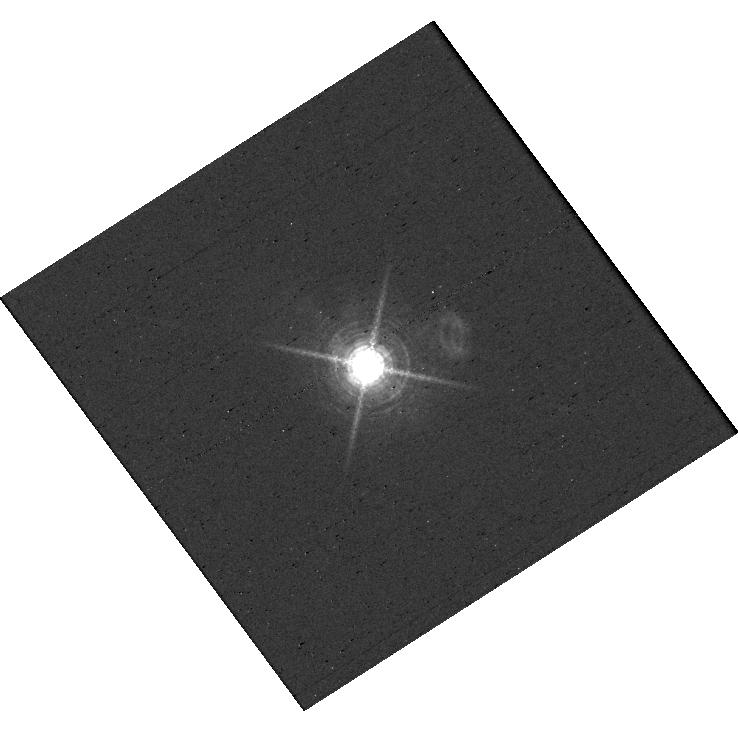
Target: V-AB-AUR
Instrument: WFC3/UVIS
Filter: F656N
Exposure: 2 min
Observation ID: hst_17168_d0_wfc3_uvis_f656n_ieyod0

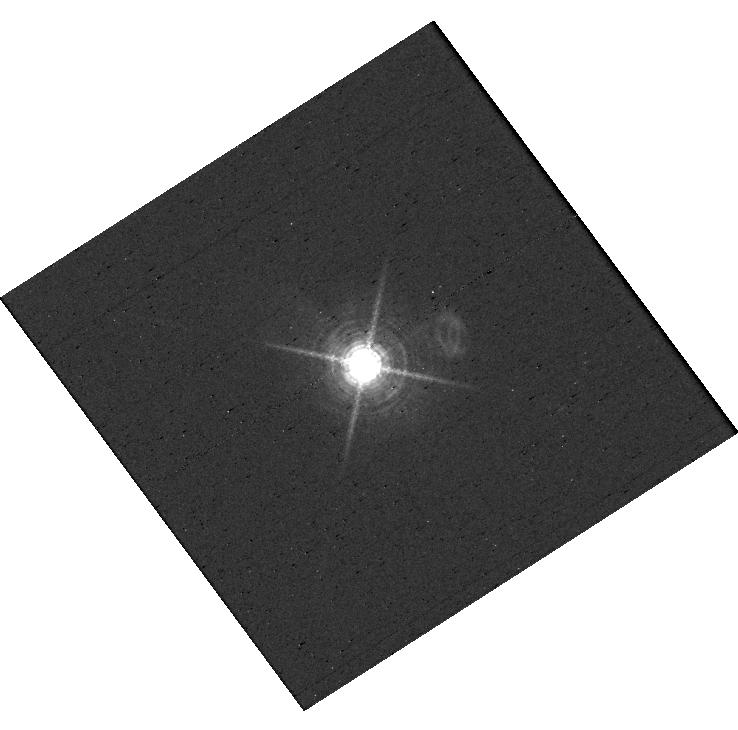
Target: V-AB-AUR
Instrument: WFC3/UVIS
Filter: F656N
Exposure: 2 min
Observation ID: hst_17168_d2_wfc3_uvis_f656n_ieyod2

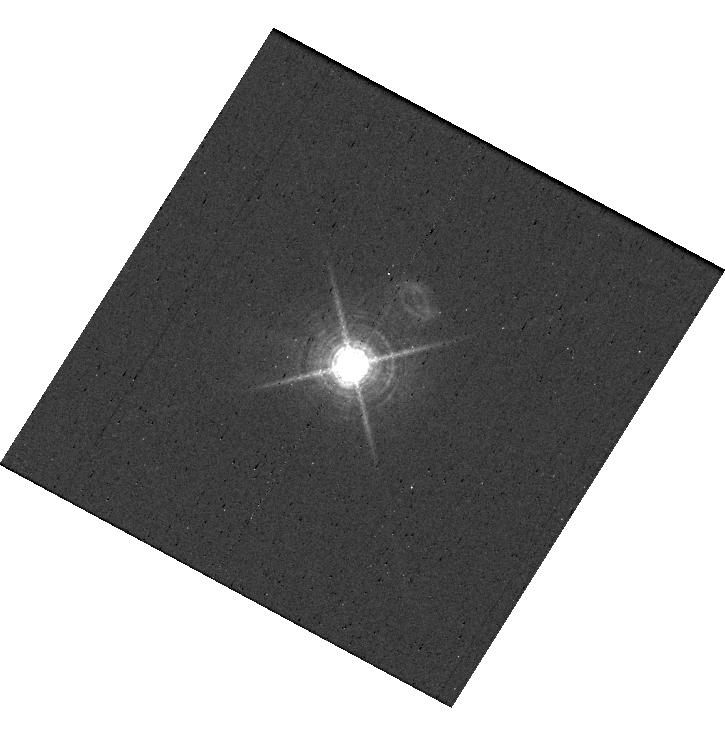
Target: V-AB-AUR
Instrument: WFC3/UVIS
Filter: F656N
Exposure: 2 min
Observation ID: hst_17168_b1_wfc3_uvis_f656n_ieyob1

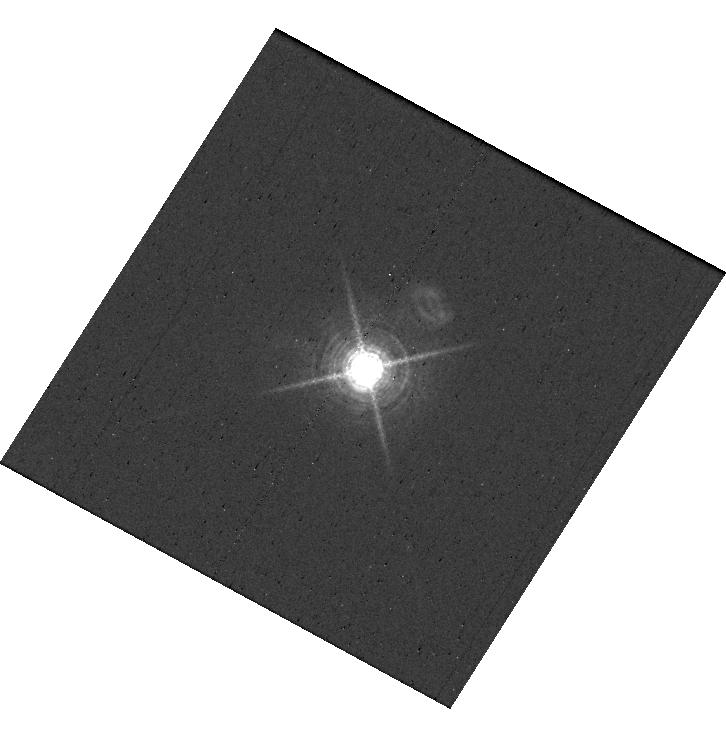
Target: V-AB-AUR
Instrument: WFC3/UVIS
Filter: F656N
Exposure: 2 min
Observation ID: hst_17168_d1_wfc3_uvis_f656n_ieyod1

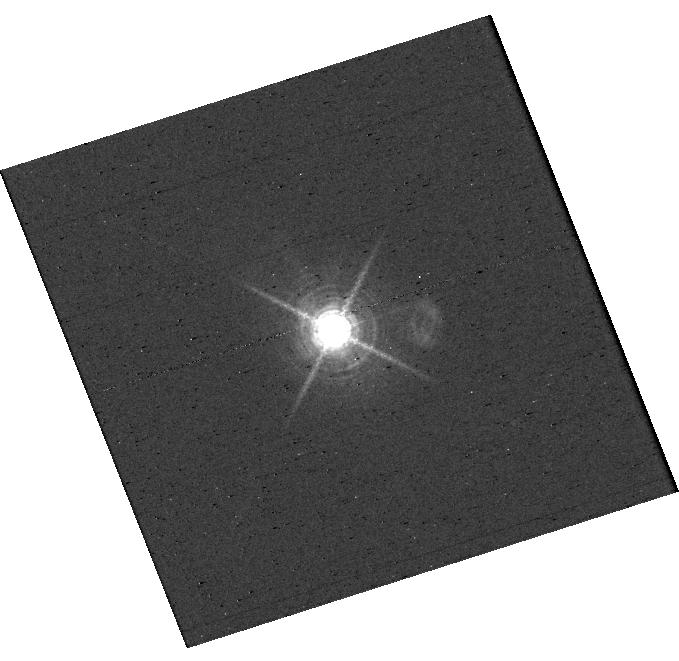
Target: V-AB-AUR
Instrument: WFC3/UVIS
Filter: F656N
Exposure: 2 min
Observation ID: hst_17168_e2_wfc3_uvis_f656n_ieyoe2

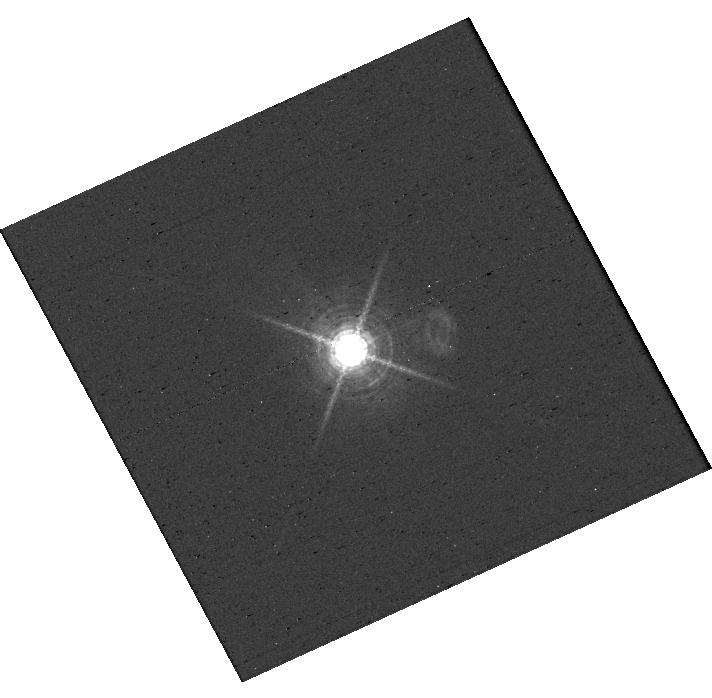
Target: V-AB-AUR
Instrument: WFC3/UVIS
Filter: F656N
Exposure: 2 min
Observation ID: hst_17168_c0_wfc3_uvis_f656n_ieyoc0

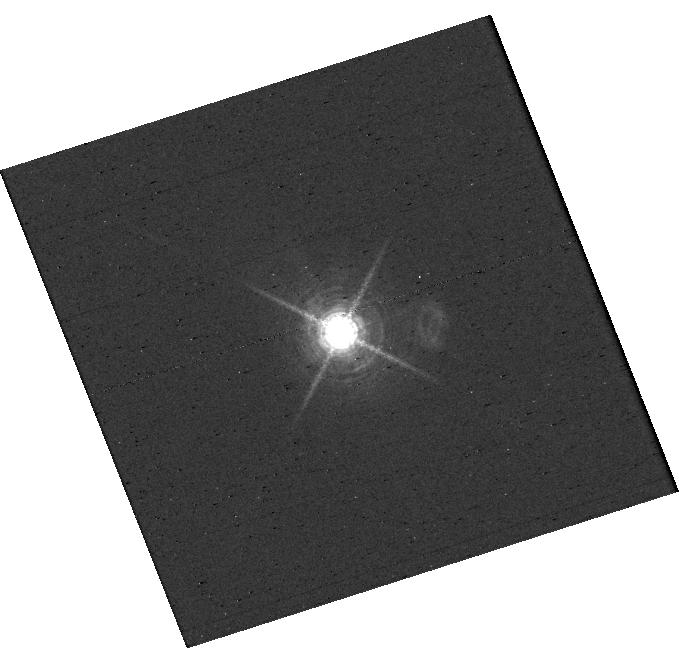
Target: V-AB-AUR
Instrument: WFC3/UVIS
Filter: F656N
Exposure: 2 min
Observation ID: hst_17168_e0_wfc3_uvis_f656n_ieyoe0

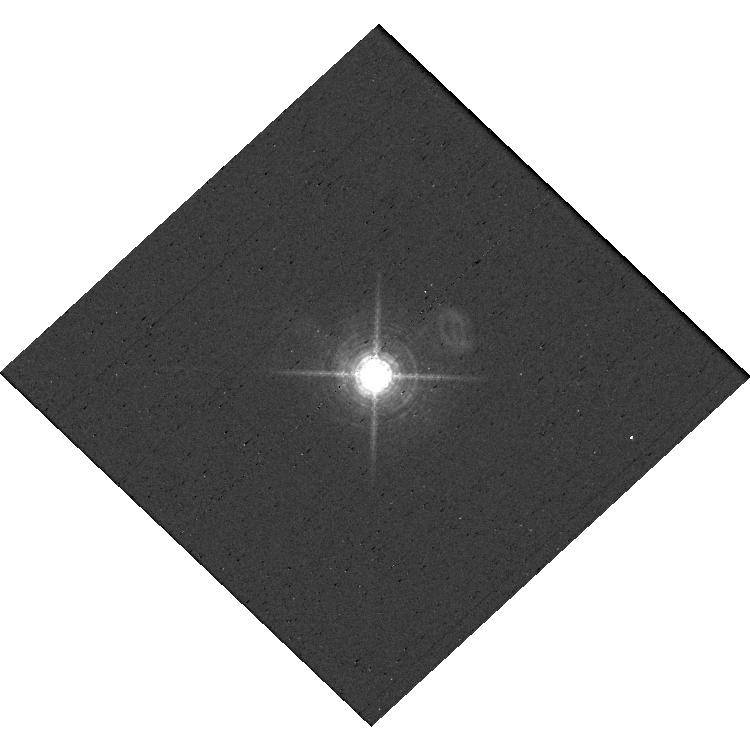
Target: V-AB-AUR
Instrument: WFC3/UVIS
Filter: F656N
Exposure: 2 min
Observation ID: hst_17168_e1_wfc3_uvis_f656n_ieyoe1

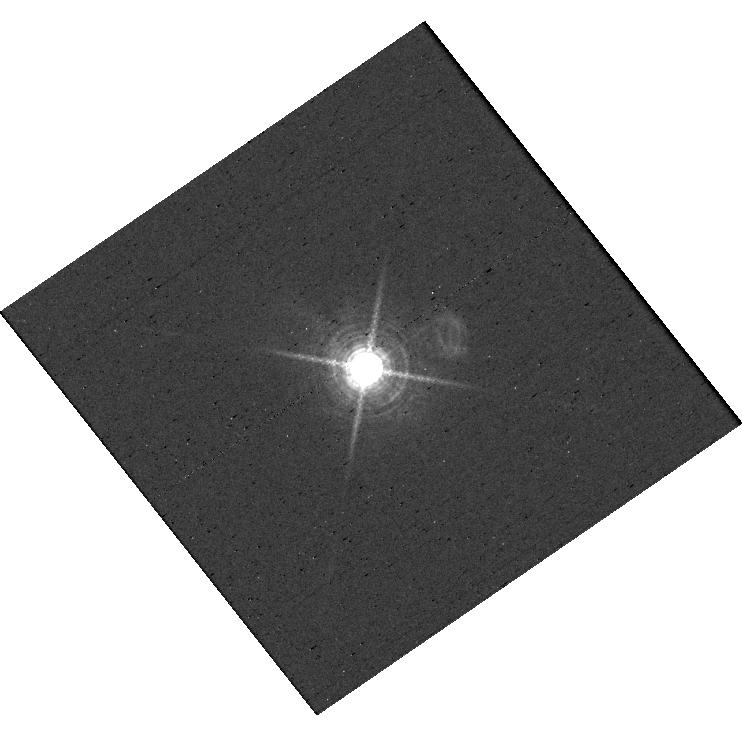
Target: V-AB-AUR
Instrument: WFC3/UVIS
Filter: F656N
Exposure: 2 min
Observation ID: hst_17168_a2_wfc3_uvis_f656n_ieyoa2

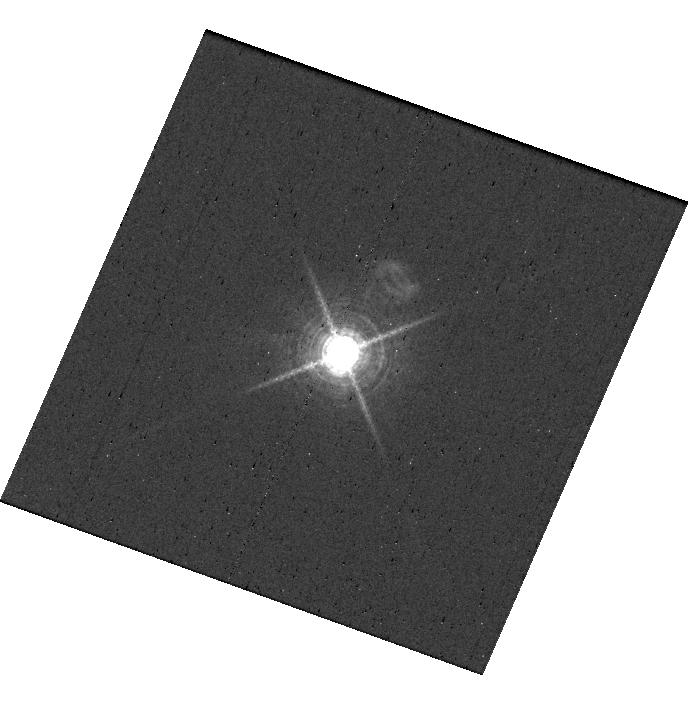
Target: V-AB-AUR
Instrument: WFC3/UVIS
Filter: F656N
Exposure: 2 min
Observation ID: hst_17168_a3_wfc3_uvis_f656n_ieyoa3

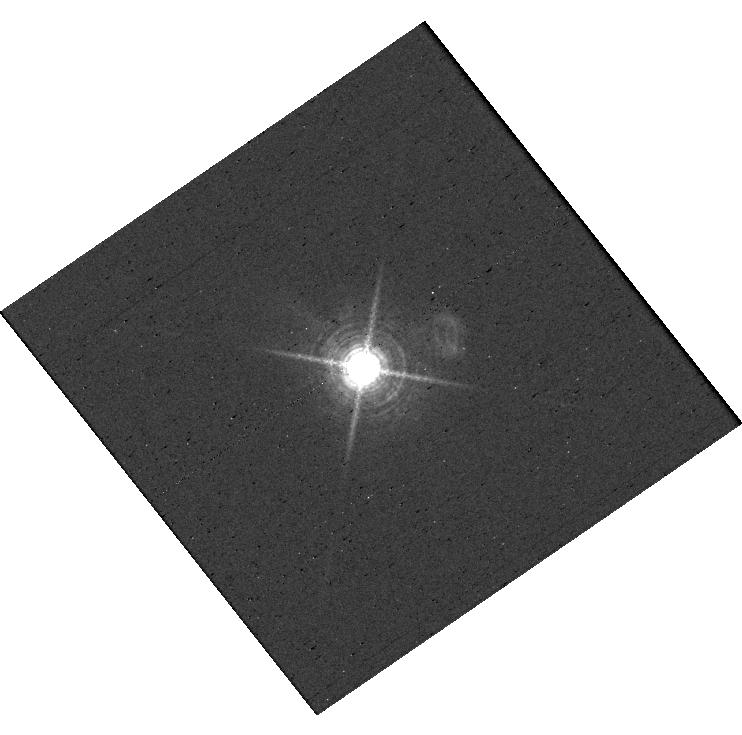
Target: V-AB-AUR
Instrument: WFC3/UVIS
Filter: F656N
Exposure: 2 min
Observation ID: hst_17168_a0_wfc3_uvis_f656n_ieyoa0

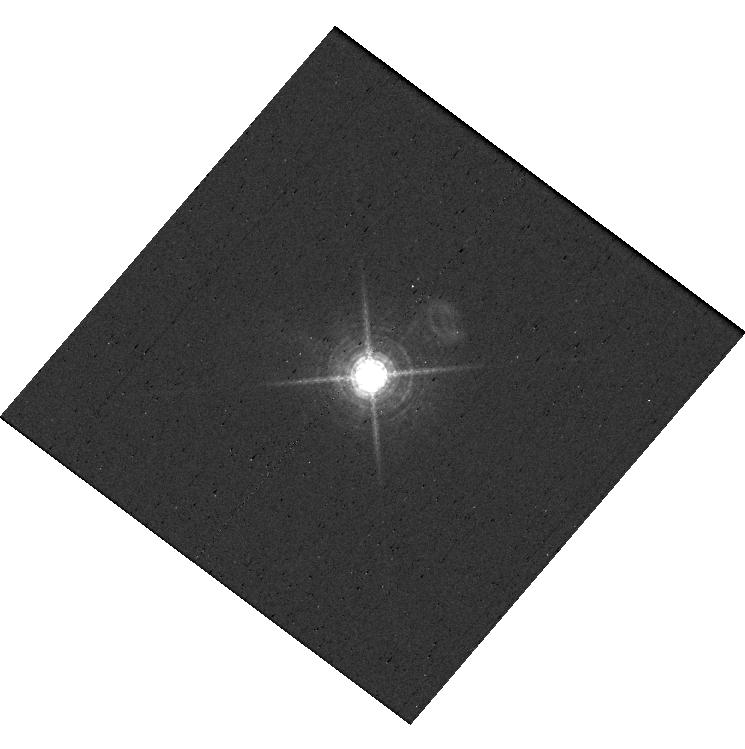
Target: V-AB-AUR
Instrument: WFC3/UVIS
Filter: F656N
Exposure: 2 min
Observation ID: hst_17168_c3_wfc3_uvis_f656n_ieyoc3

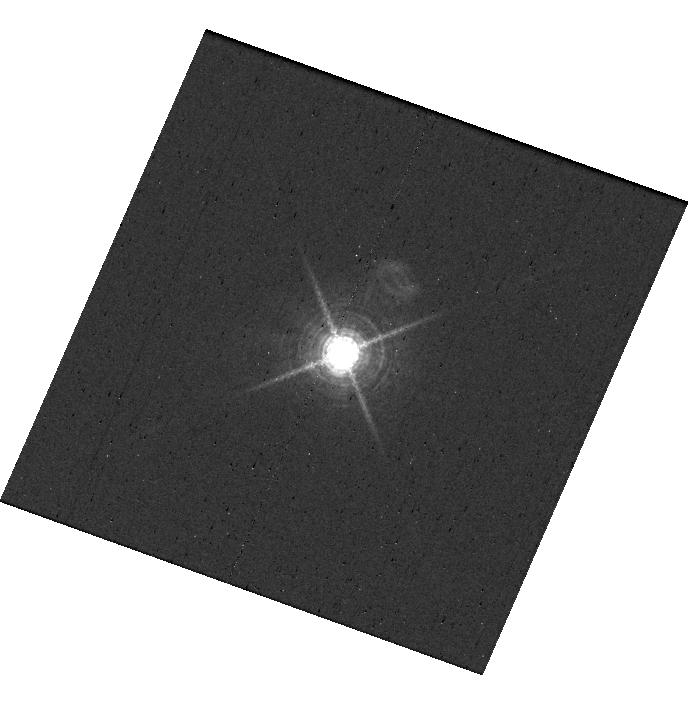
Target: V-AB-AUR
Instrument: WFC3/UVIS
Filter: F656N
Exposure: 2 min
Observation ID: hst_17168_a1_wfc3_uvis_f656n_ieyoa1

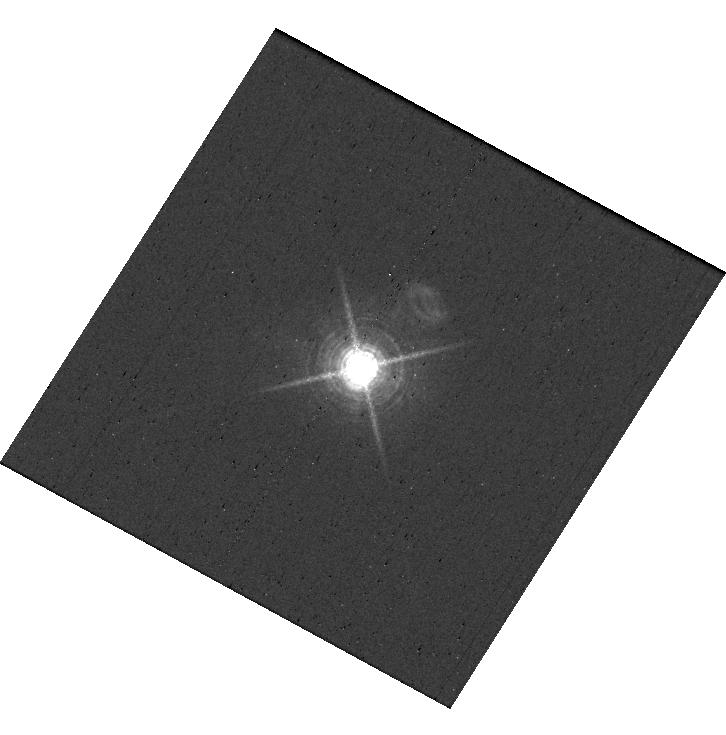
Target: V-AB-AUR
Instrument: WFC3/UVIS
Filter: F656N
Exposure: 2 min
Observation ID: hst_17168_d3_wfc3_uvis_f656n_ieyod3

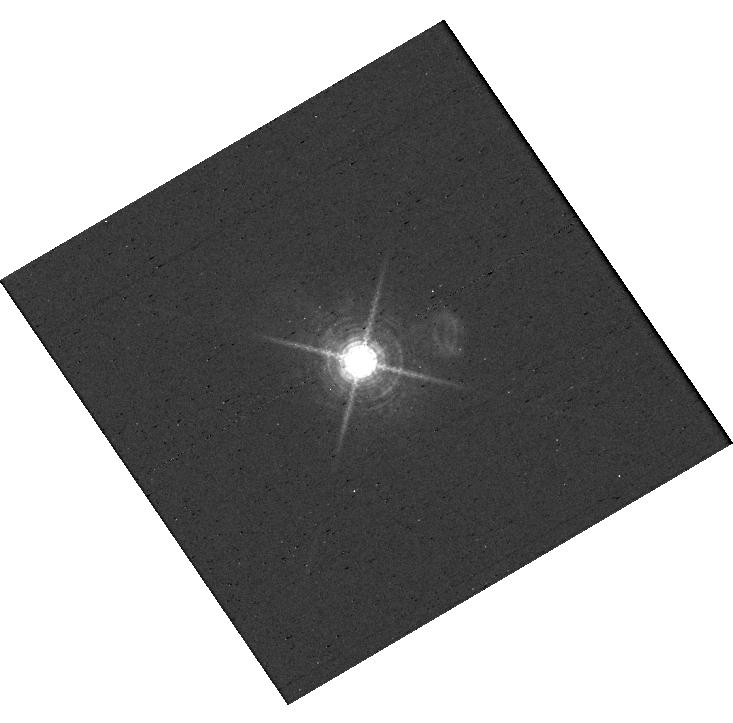
Target: V-AB-AUR
Instrument: WFC3/UVIS
Filter: F656N
Exposure: 2 min
Observation ID: hst_17168_b2_wfc3_uvis_f656n_ieyob2

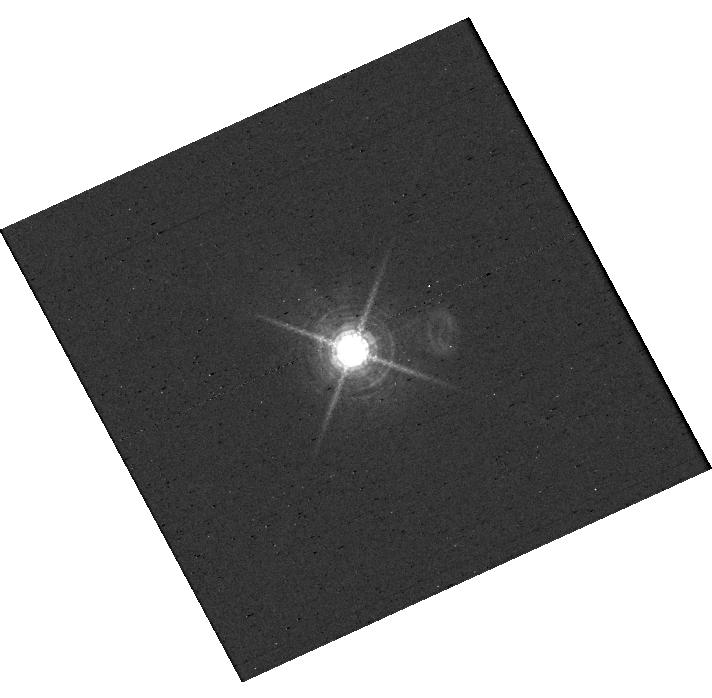
Target: V-AB-AUR
Instrument: WFC3/UVIS
Filter: F656N
Exposure: 2 min
Observation ID: hst_17168_c2_wfc3_uvis_f656n_ieyoc2

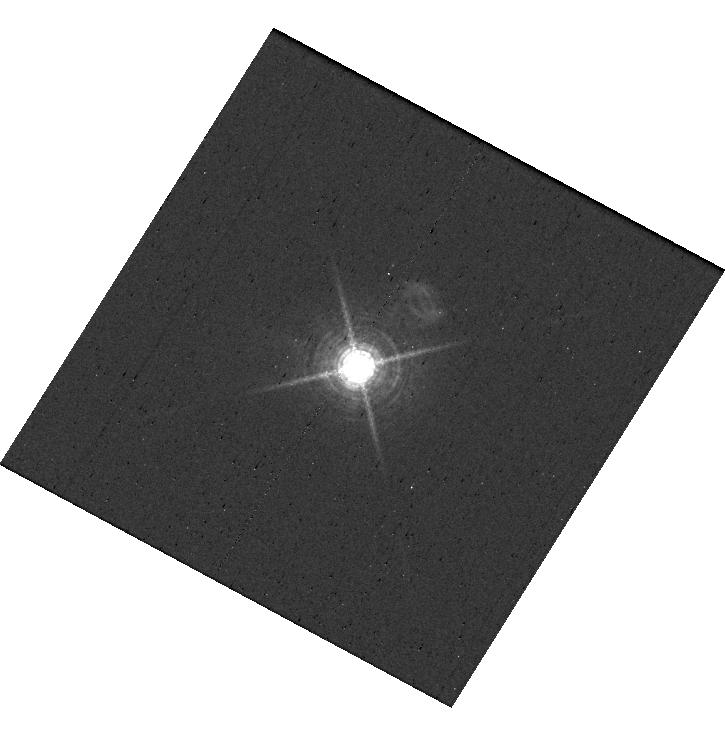
Target: V-AB-AUR
Instrument: WFC3/UVIS
Filter: F656N
Exposure: 2 min
Observation ID: hst_17168_b3_wfc3_uvis_f656n_ieyob3

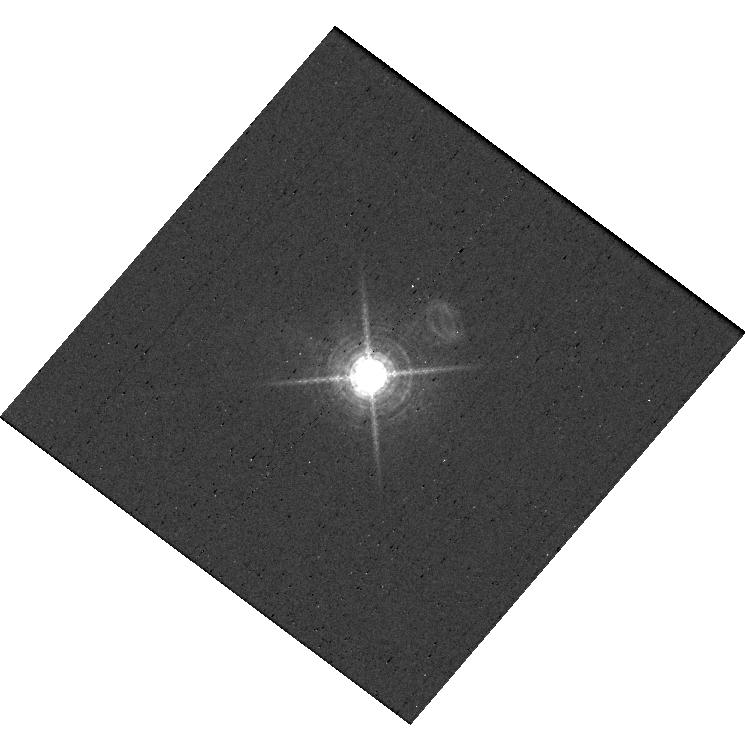
Target: V-AB-AUR
Instrument: WFC3/UVIS
Filter: F656N
Exposure: 2 min
Observation ID: hst_17168_c1_wfc3_uvis_f656n_ieyoc1

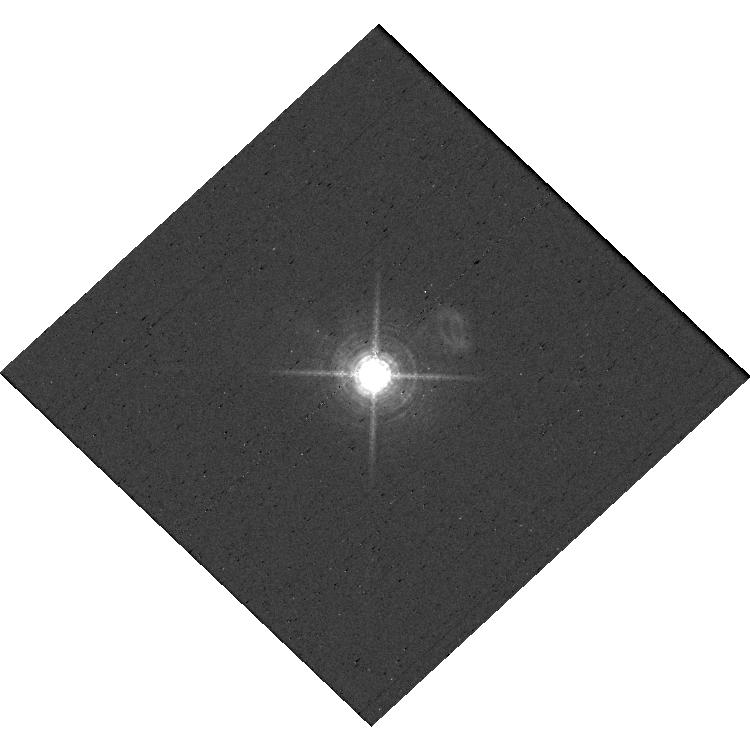
Target: V-AB-AUR
Instrument: WFC3/UVIS
Filter: F656N
Exposure: 2 min
Observation ID: hst_17168_e3_wfc3_uvis_f656n_ieyoe3

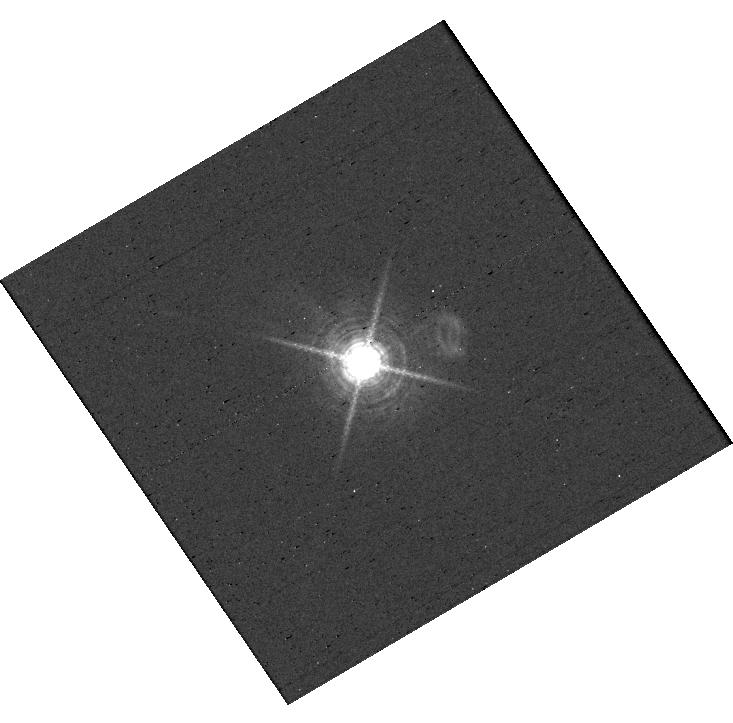
Target: V-AB-AUR
Instrument: WFC3/UVIS
Filter: F656N
Exposure: 2 min
Observation ID: hst_17168_b0_wfc3_uvis_f656n_ieyob0

Confirming the Protoplanet Candidate AB Aur b with Accretion Light Echoes (PI: Bowler, Brendan)

Giant planets generate accretion luminosity as they form. Much of this energy is radiated in the form of strong Halpha line emission, enabling direct constraints on accretion mechanisms in the plaentary regime and the transport of material from circumplanetary disks onto young planets. However, compact disk features can mimic accreting planets by scattering Halpha emission generated by the host star; this can greatly complicate the interpretaion of point sources detected within protoplanetary disks. Recently a protoplanet candidate was directly imaged in Halpha with HST inside the transition disk of the young Herbig Ae/Be star AB Aurigae. We propose a novel test of the protoplanet hypothesis in this system using accretion light echoes by assessing whether the emission line strength is correlated between the candidate planet and the host star---a measurement only possible with HST. Strong positive correlation would point to scattering whereas no correlation would support the planet interpretation. If confirmed, this protoplant would explain many substructures in the AB Aur disk and would join only two other uncontested accreting giant planets detected with direct imaging.